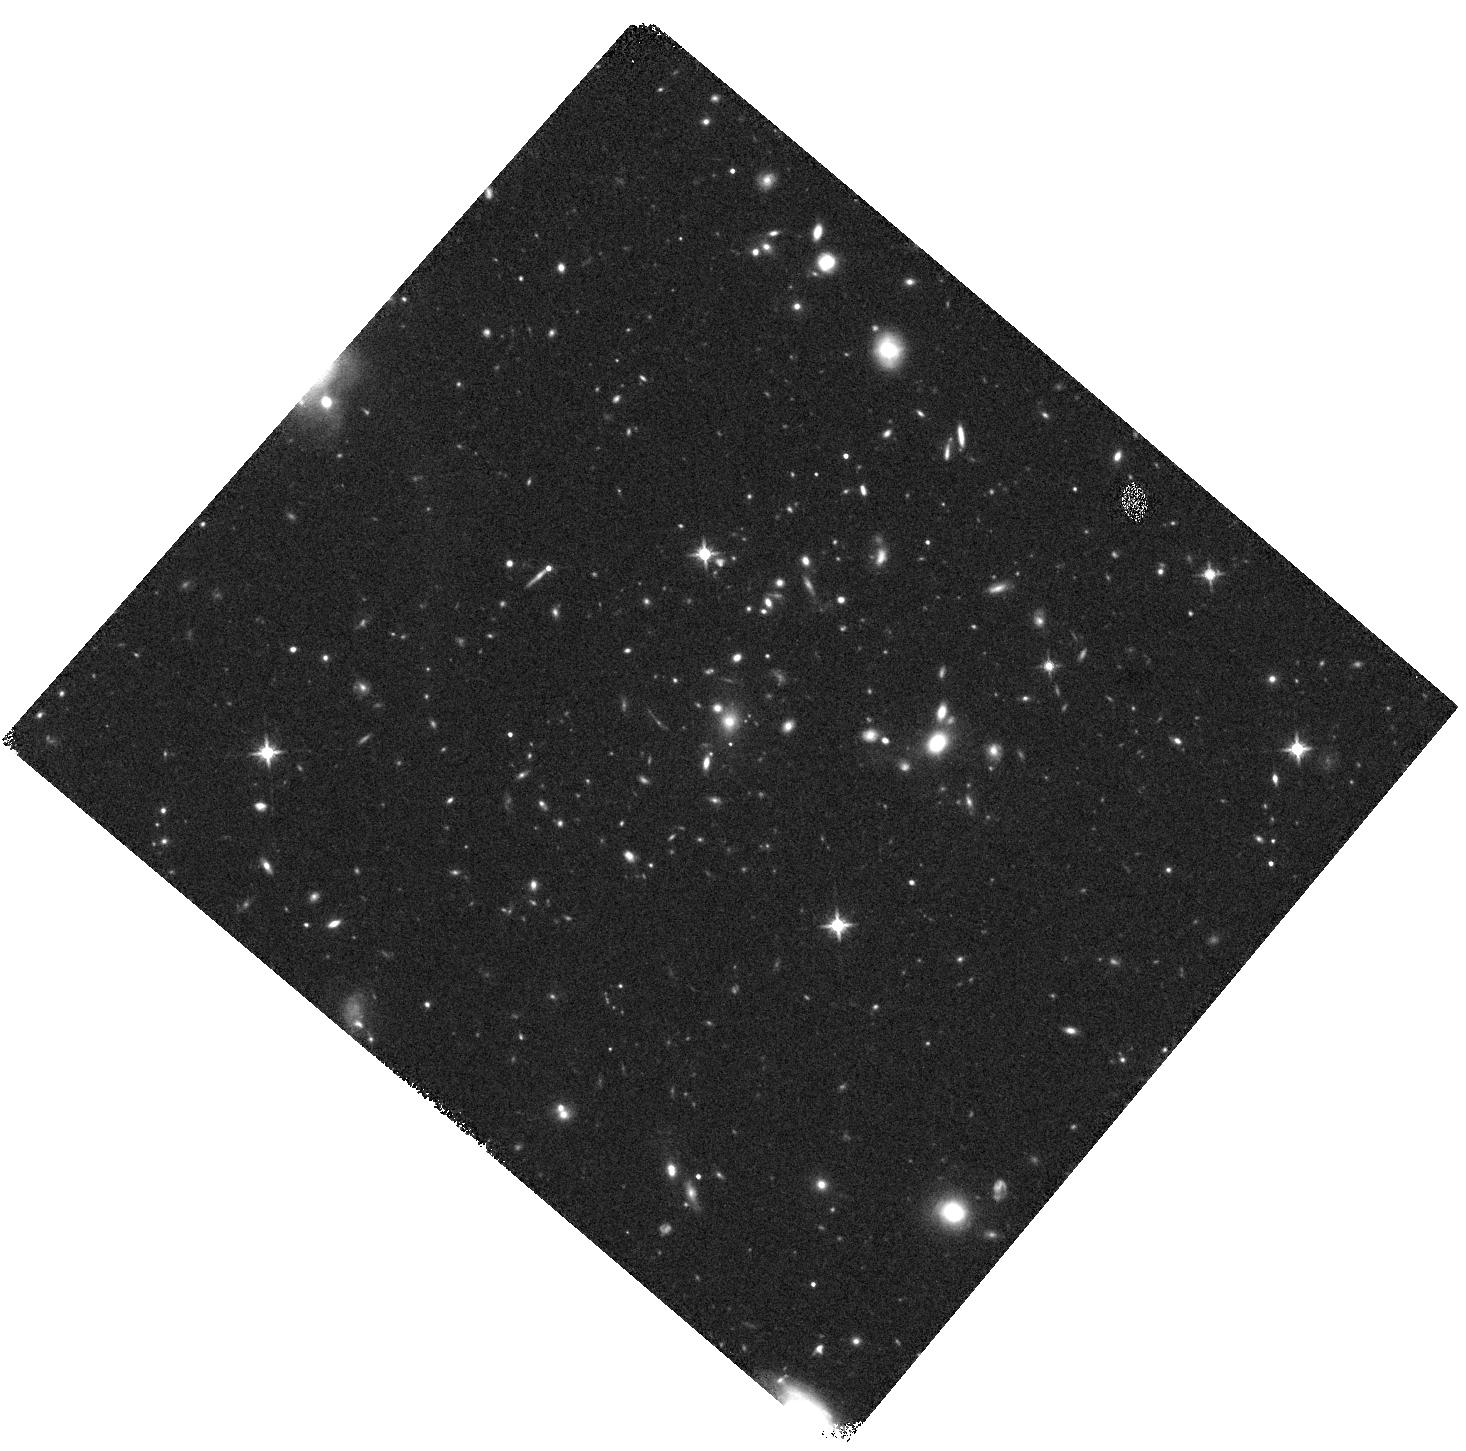
Target: 3C250
Instrument: WFC3/IR
Filter: F140W
Exposure: 15 min
Observation ID: hst_16281_16_wfc3_ir_f140w_iecs16

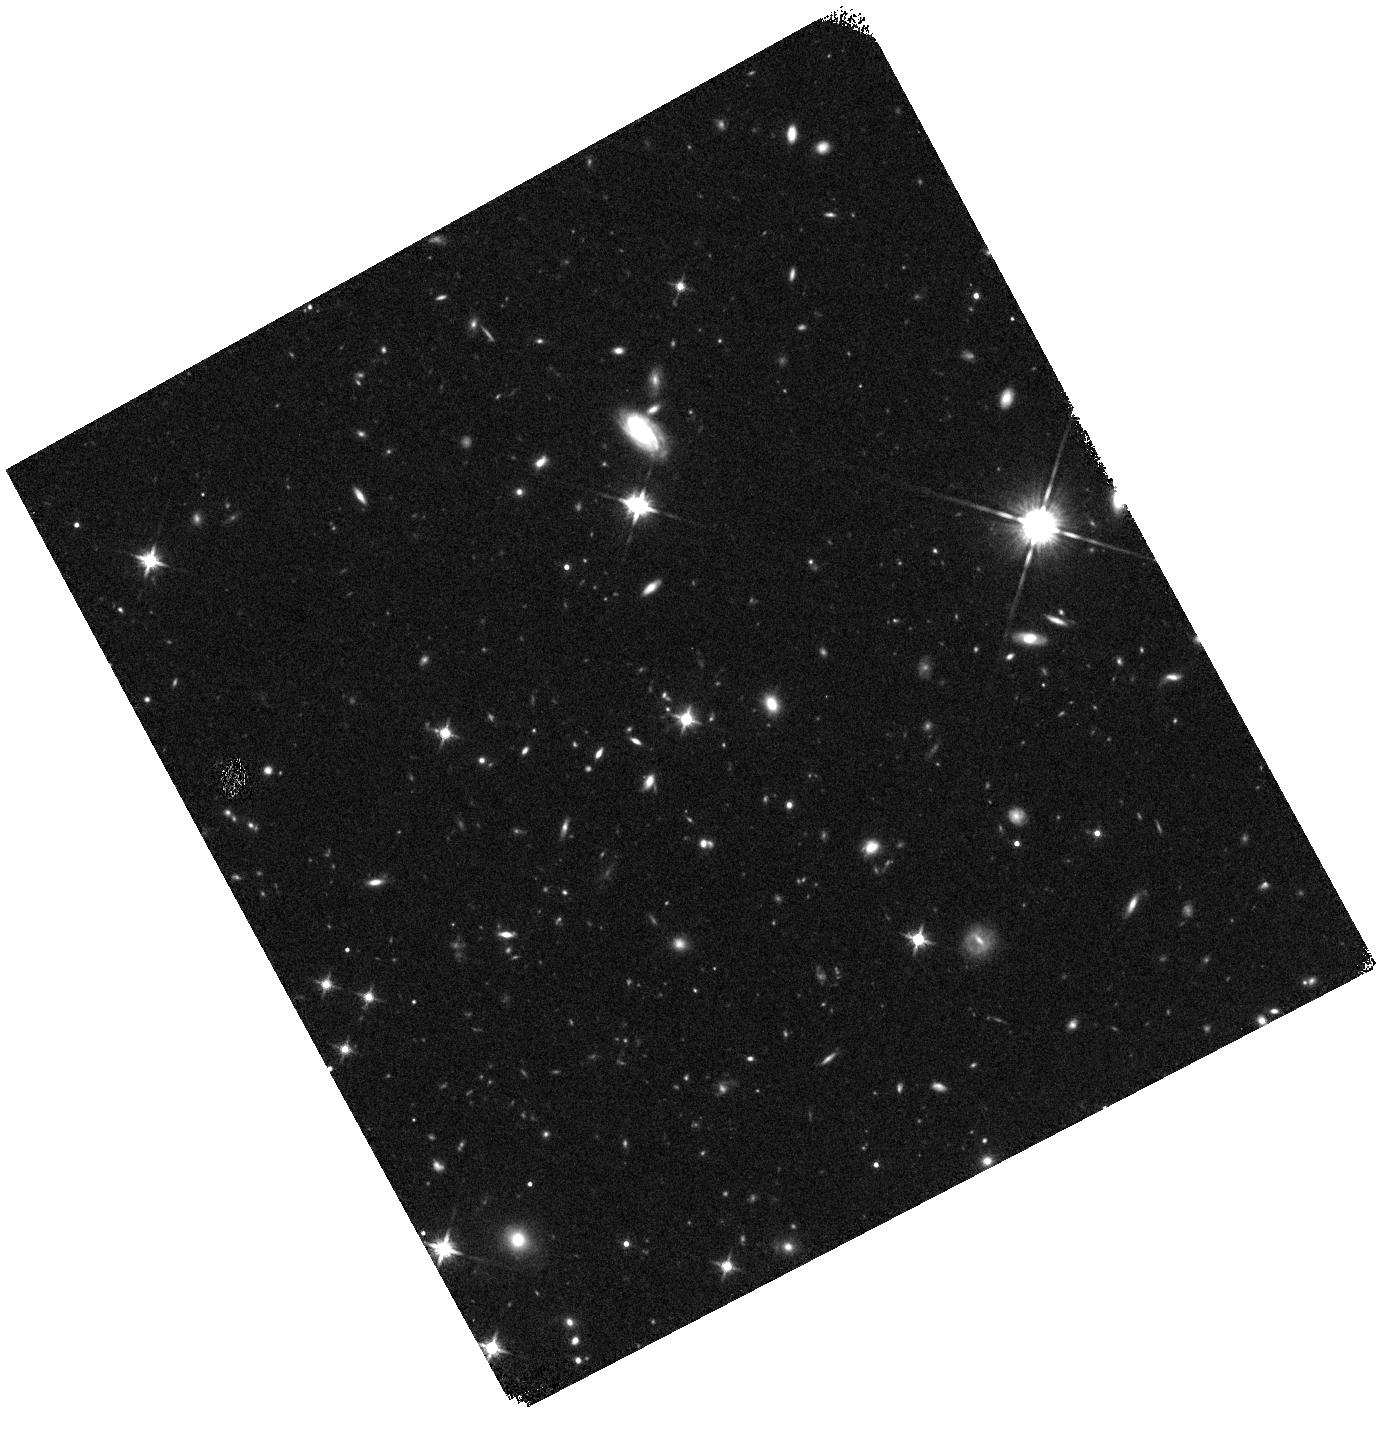
Target: 3C454
Instrument: WFC3/IR
Filter: F140W
Exposure: 15 min
Observation ID: hst_16281_42_wfc3_ir_f140w_iecs42

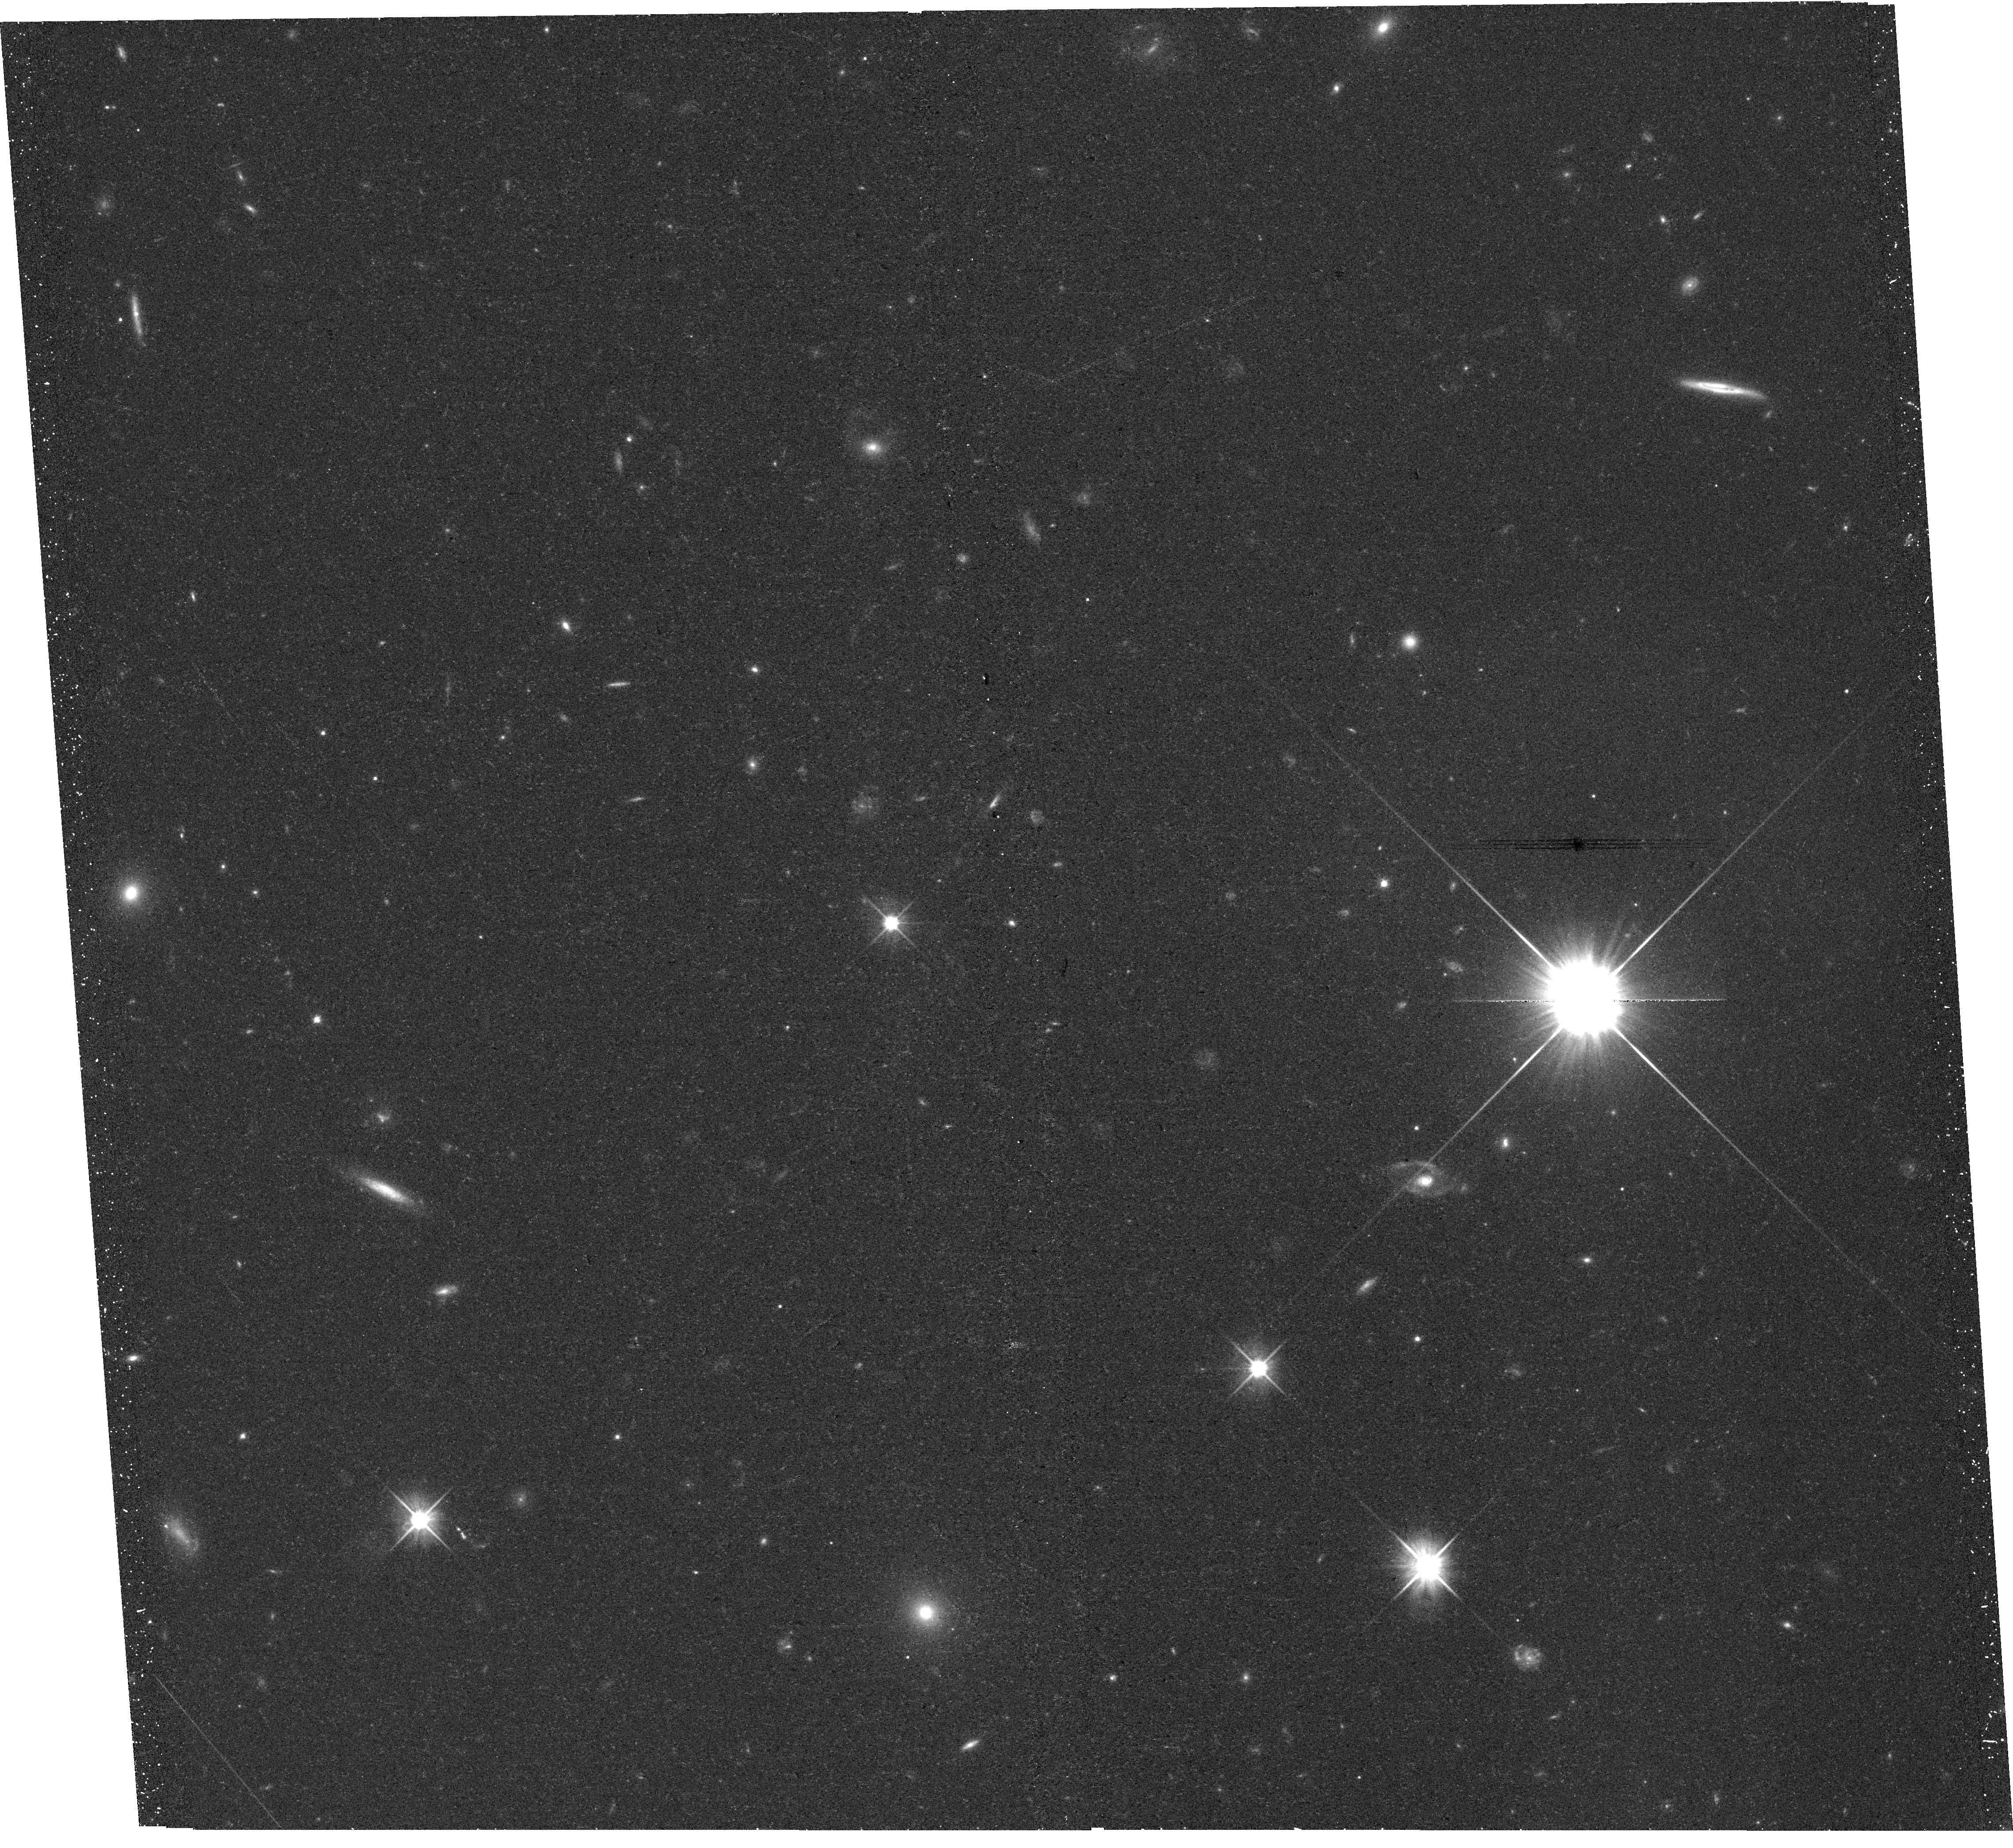
Target: 3C204
Instrument: WFC3/UVIS
Filter: F606W
Exposure: 23 min
Observation ID: hst_16281_35_wfc3_uvis_f606w_iecs35

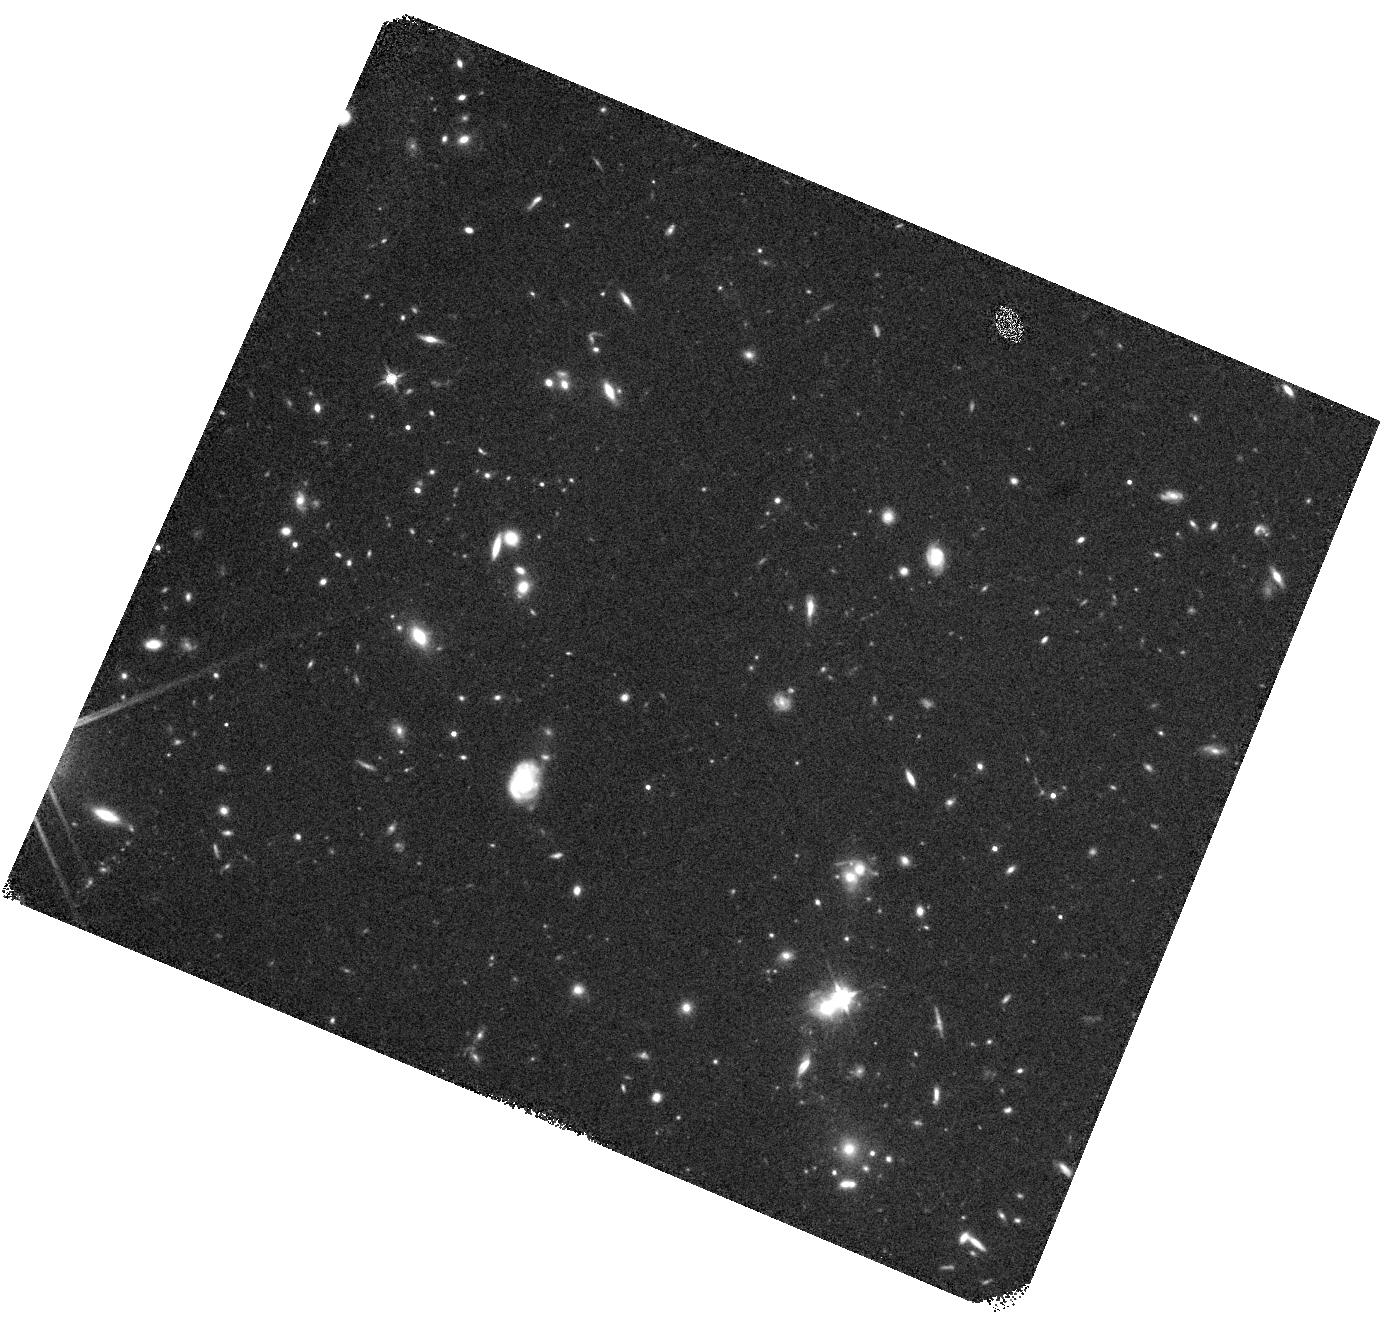
Target: 3C245-OFF
Instrument: WFC3/IR
Filter: F140W
Exposure: 15 min
Observation ID: hst_16281_38_wfc3_ir_f140w_iecs38

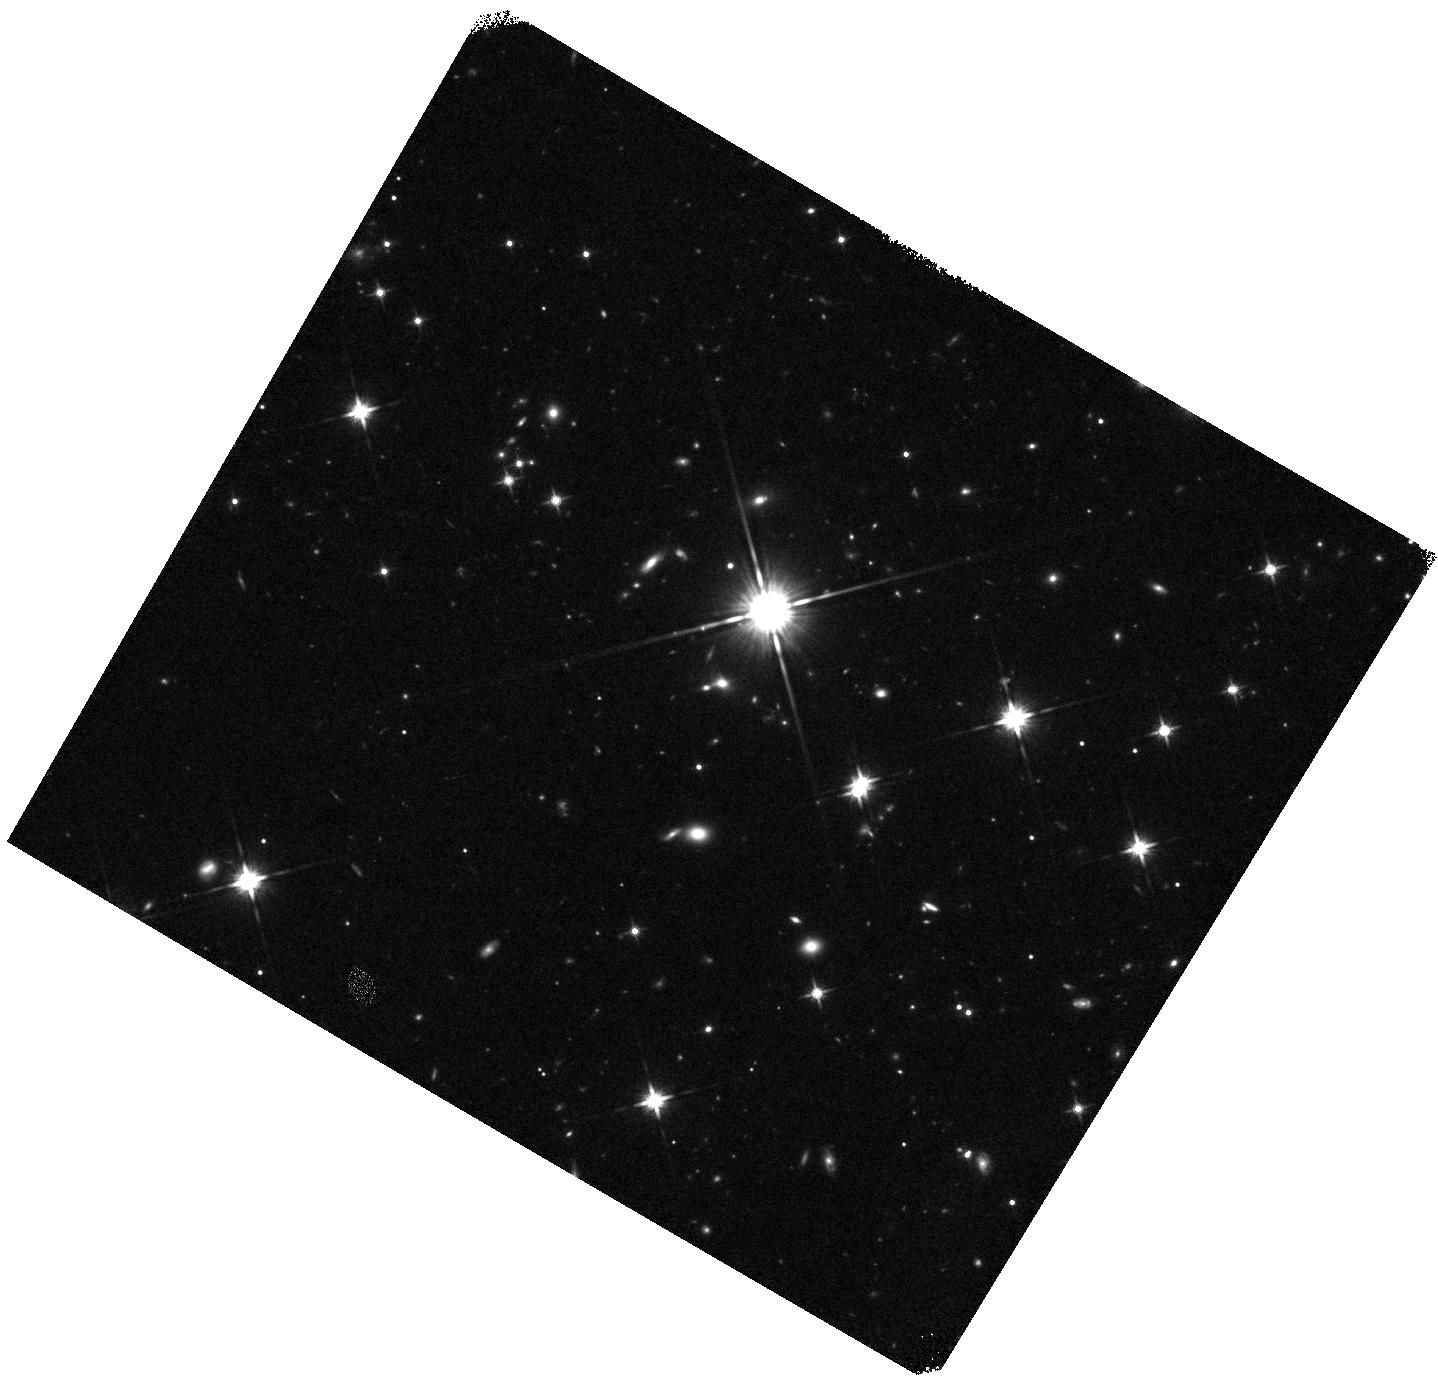
Target: 3C173
Instrument: WFC3/IR
Filter: F140W
Exposure: 15 min
Observation ID: hst_16281_08_wfc3_ir_f140w_iecs08

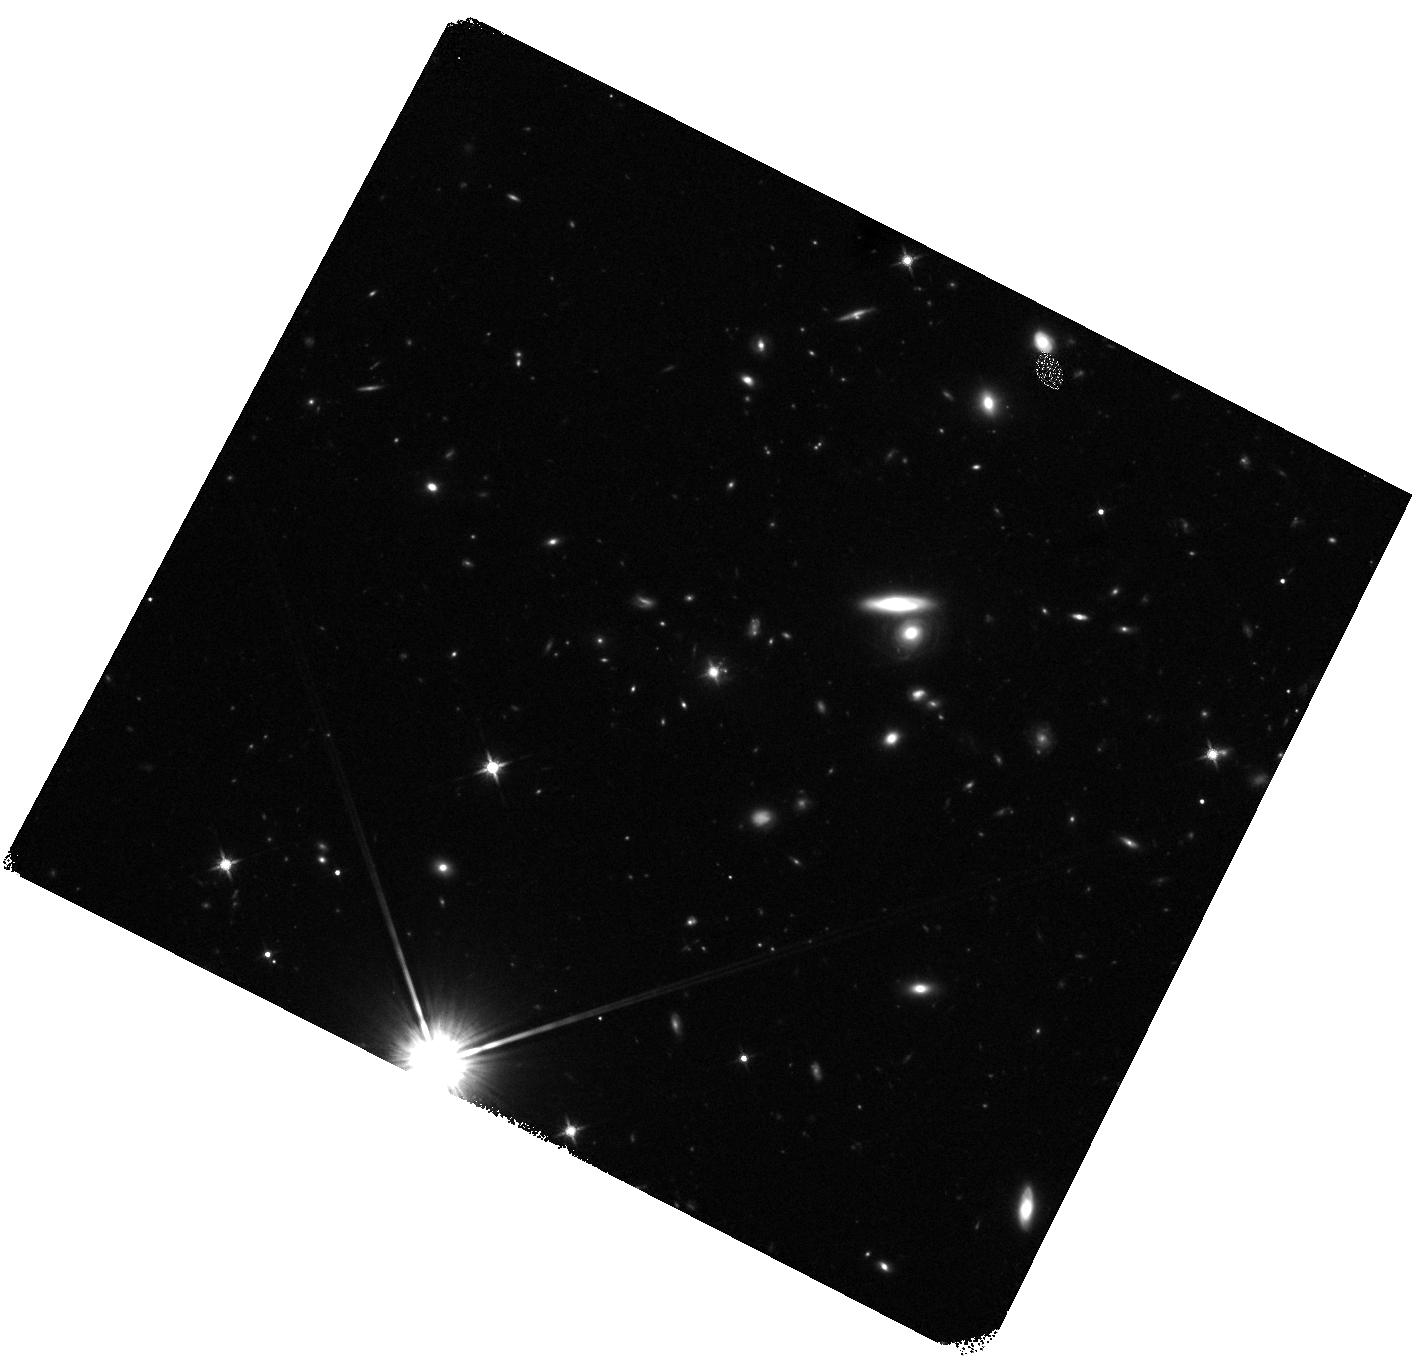
Target: 3C212
Instrument: WFC3/IR
Filter: F140W
Exposure: 15 min
Observation ID: hst_16281_37_wfc3_ir_f140w_iecs37

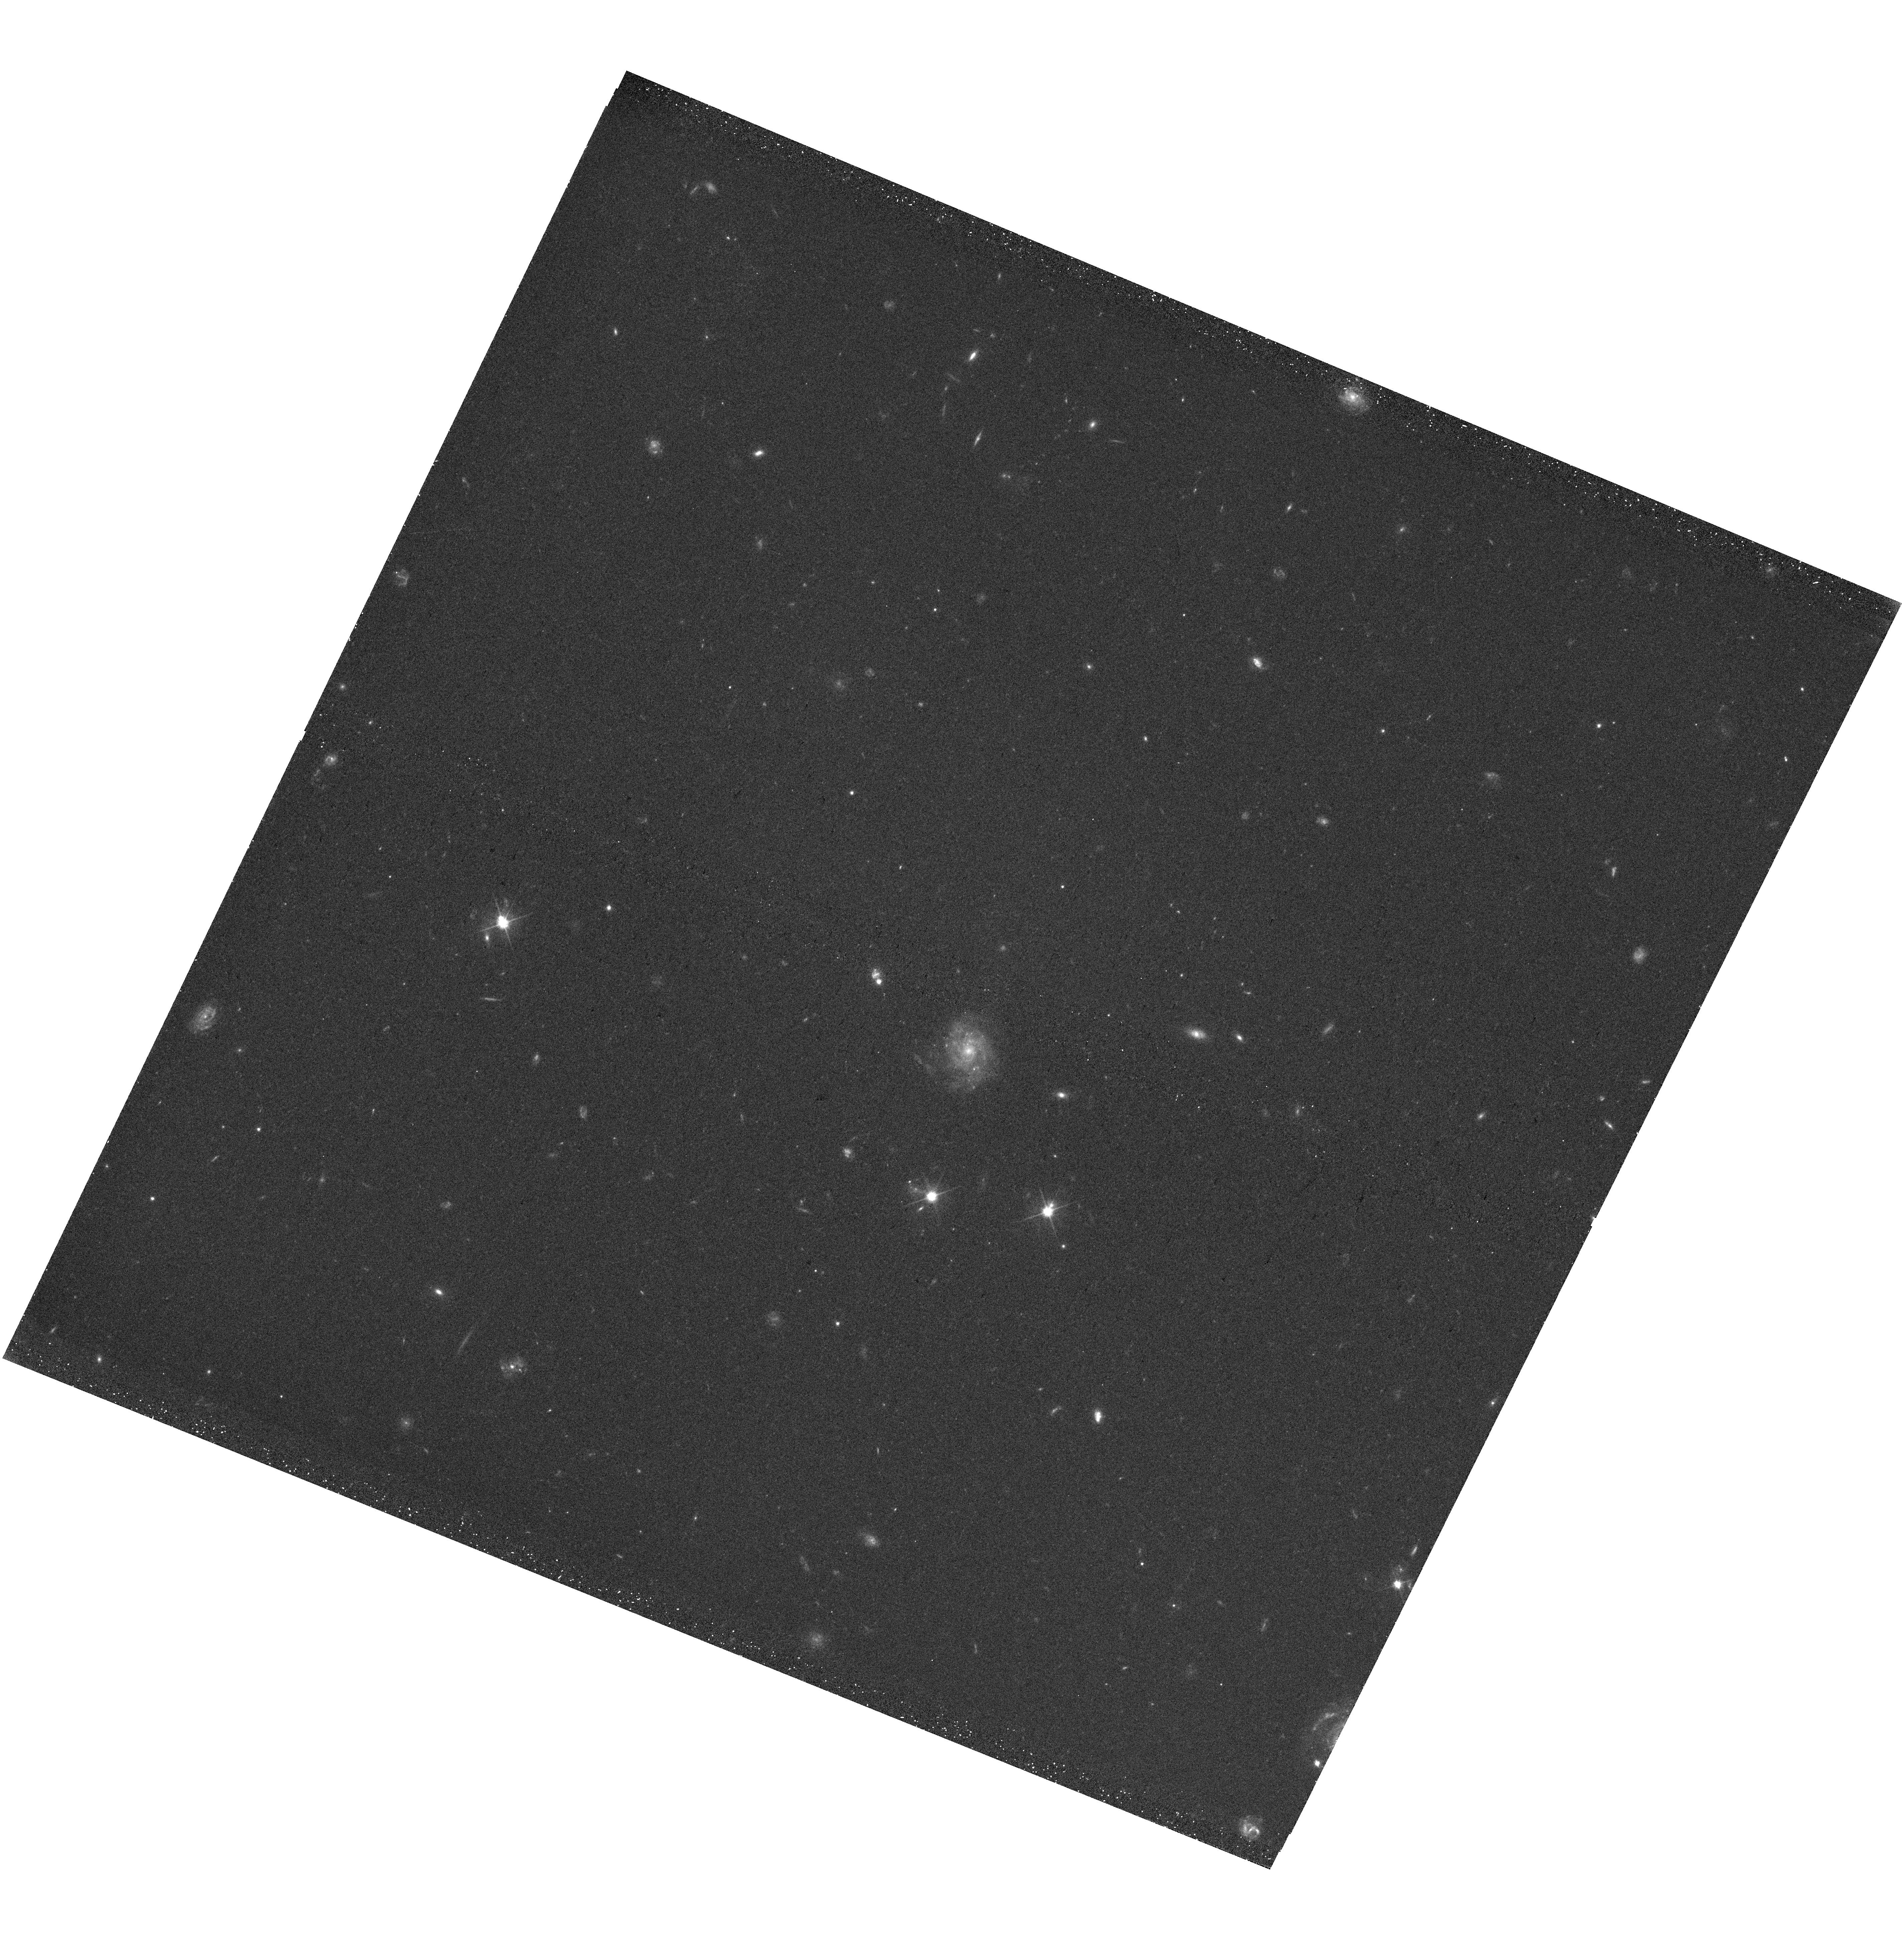
Target: 3C225A
Instrument: WFC3/UVIS
Filter: F606W
Exposure: 22 min
Observation ID: hst_16281_12_wfc3_uvis_f606w_iecs12

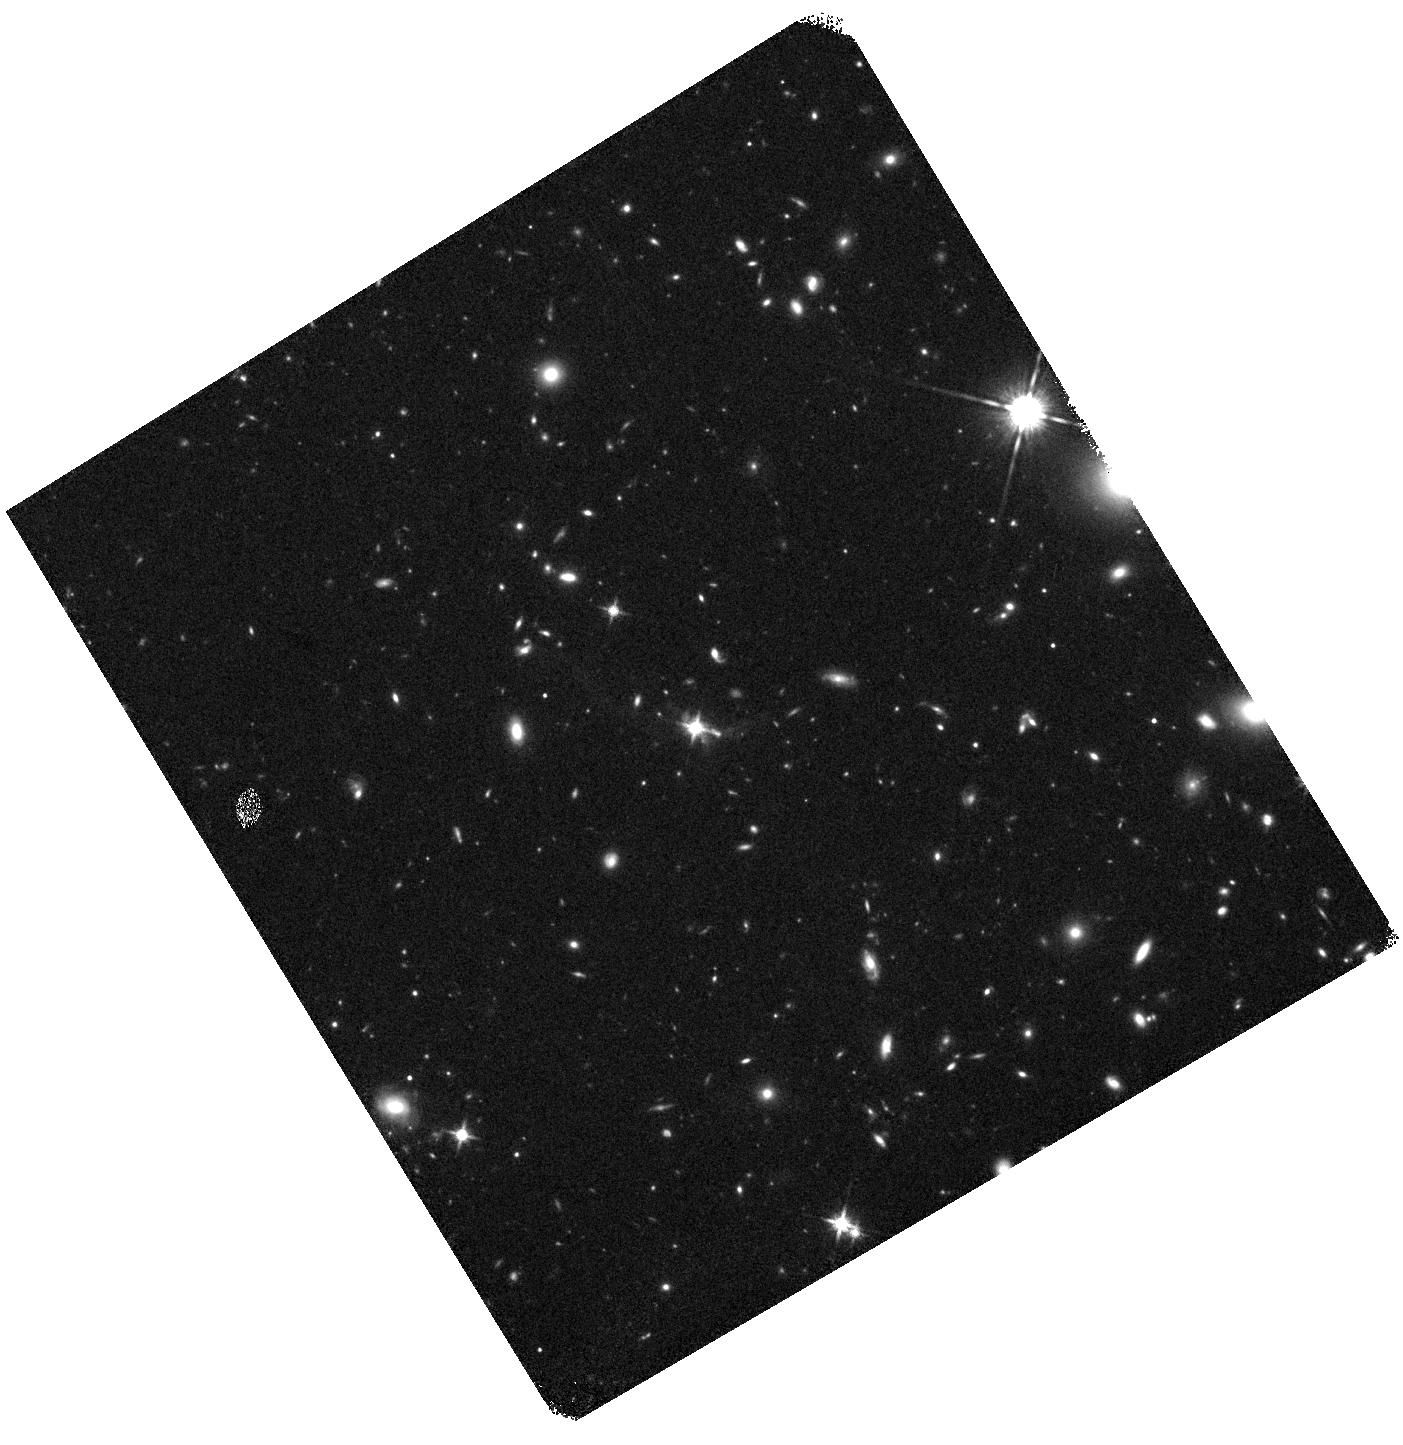
Target: 3C14
Instrument: WFC3/IR
Filter: F140W
Exposure: 15 min
Observation ID: hst_16281_30_wfc3_ir_f140w_iecs30

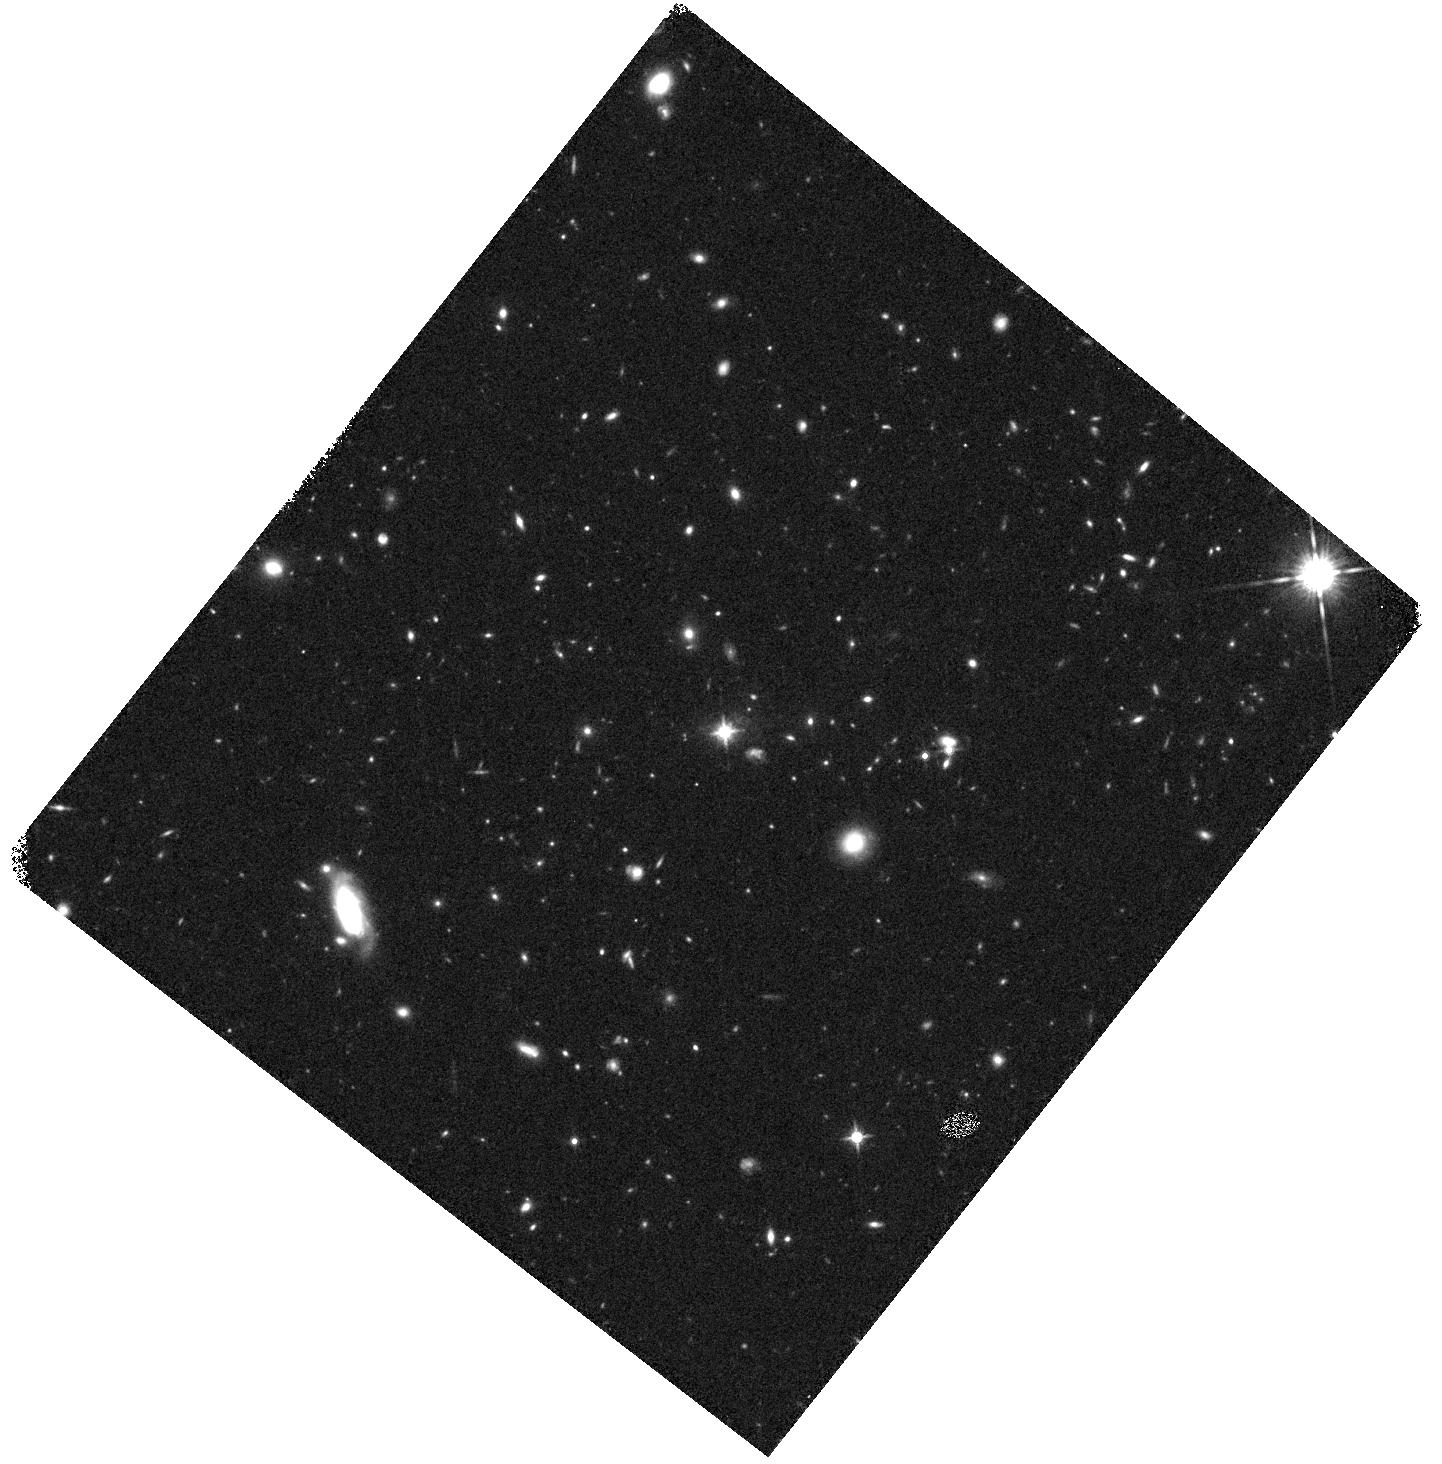
Target: 3C280.1
Instrument: WFC3/IR
Filter: F140W
Exposure: 15 min
Observation ID: hst_16281_40_wfc3_ir_f140w_iecs40

High-redshift 3CR: witnessing the formation of the most massive galaxies, clusters and AGN in the Bright Ages (PI: Chiaberge, Marco)

At redshifits between 1 and 2, massive elliptical galaxies are assembling and black holes (BHs) are in the final stages of merging: the AGN phenomenon is about 1000 times more common and star formation is vastly more vigorous than it is now. As the Universe evolves through this enormous transition, important questions arise concerning the causal relationships and interplay between these powerful physical phenomena. Does the AGN fundamentally influence its environment, triggering or quenching star formation on a galactic or galaxy-cluster scale? Do the physical processes of this transition result in the fundamental relationships seen in galaxies today? We propose a complete two-filter WFC3 survey of the 3CR radio source host galaxies at z>1. These are the most powerful radio-loud AGNs that exist at such redshifts, hosted by the progenitors of some of the most massive ellipticals. HST is the only great observatory that has not achieved complete coverage of this landmark sample of quasars and radio galaxies, yet statistical completeness is essential. We will reveal with unprecedented clarity the star formation at this critical moment in the evolution of galaxies, AGN and clusters. We will reveal the cluster environment of these systems in the final stages of hierarchical merging. We will probe the influence of the powerful AGN on young and evolved stellar populations. We will determine whether all radio-loud AGNs are triggered by major galaxy and black hole mergers, a fundamental piece of information for galaxy-BH co-evolution models, and strive to articulate the fundamental interrelationships that lead to the Universe of galaxies, black holes and clusters we see today.